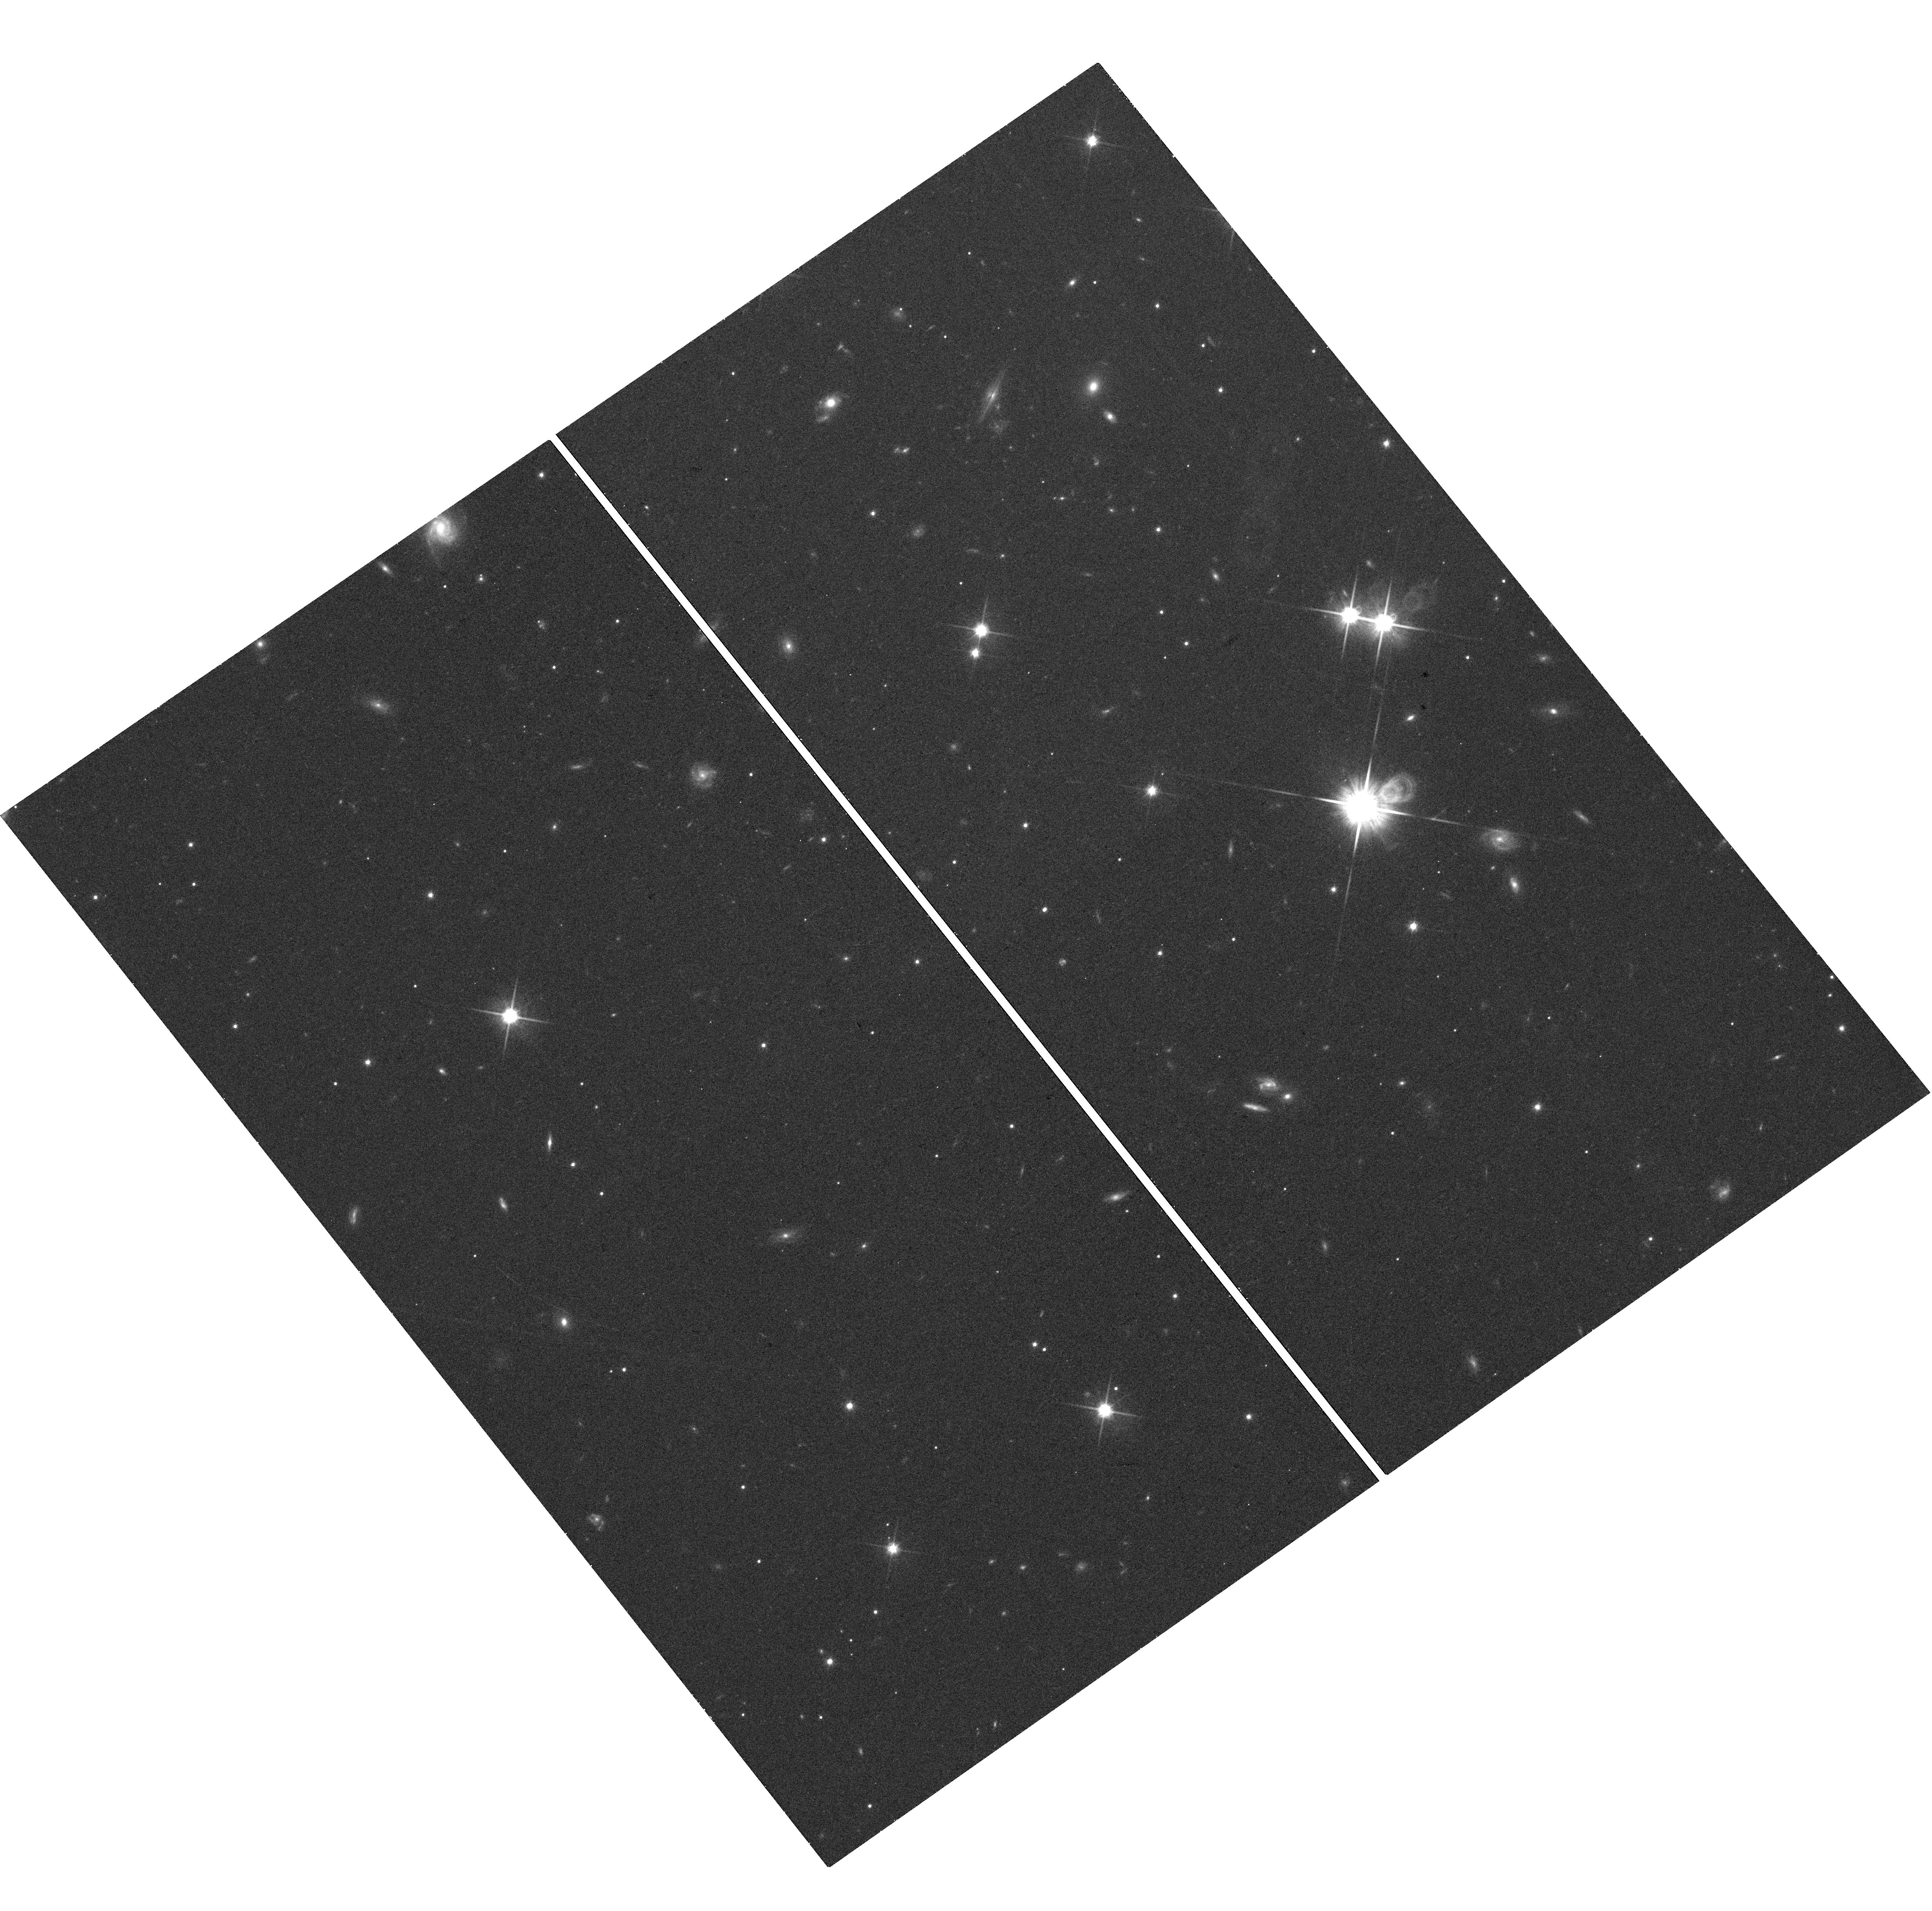
Target: SDSSJ205235.31-160929.8. Instrument: WFC3/UVIS. Filter: F814W. Exposure: 18 min. Observation ID: hst_14220_06_wfc3_uvis_f814w_icvo06

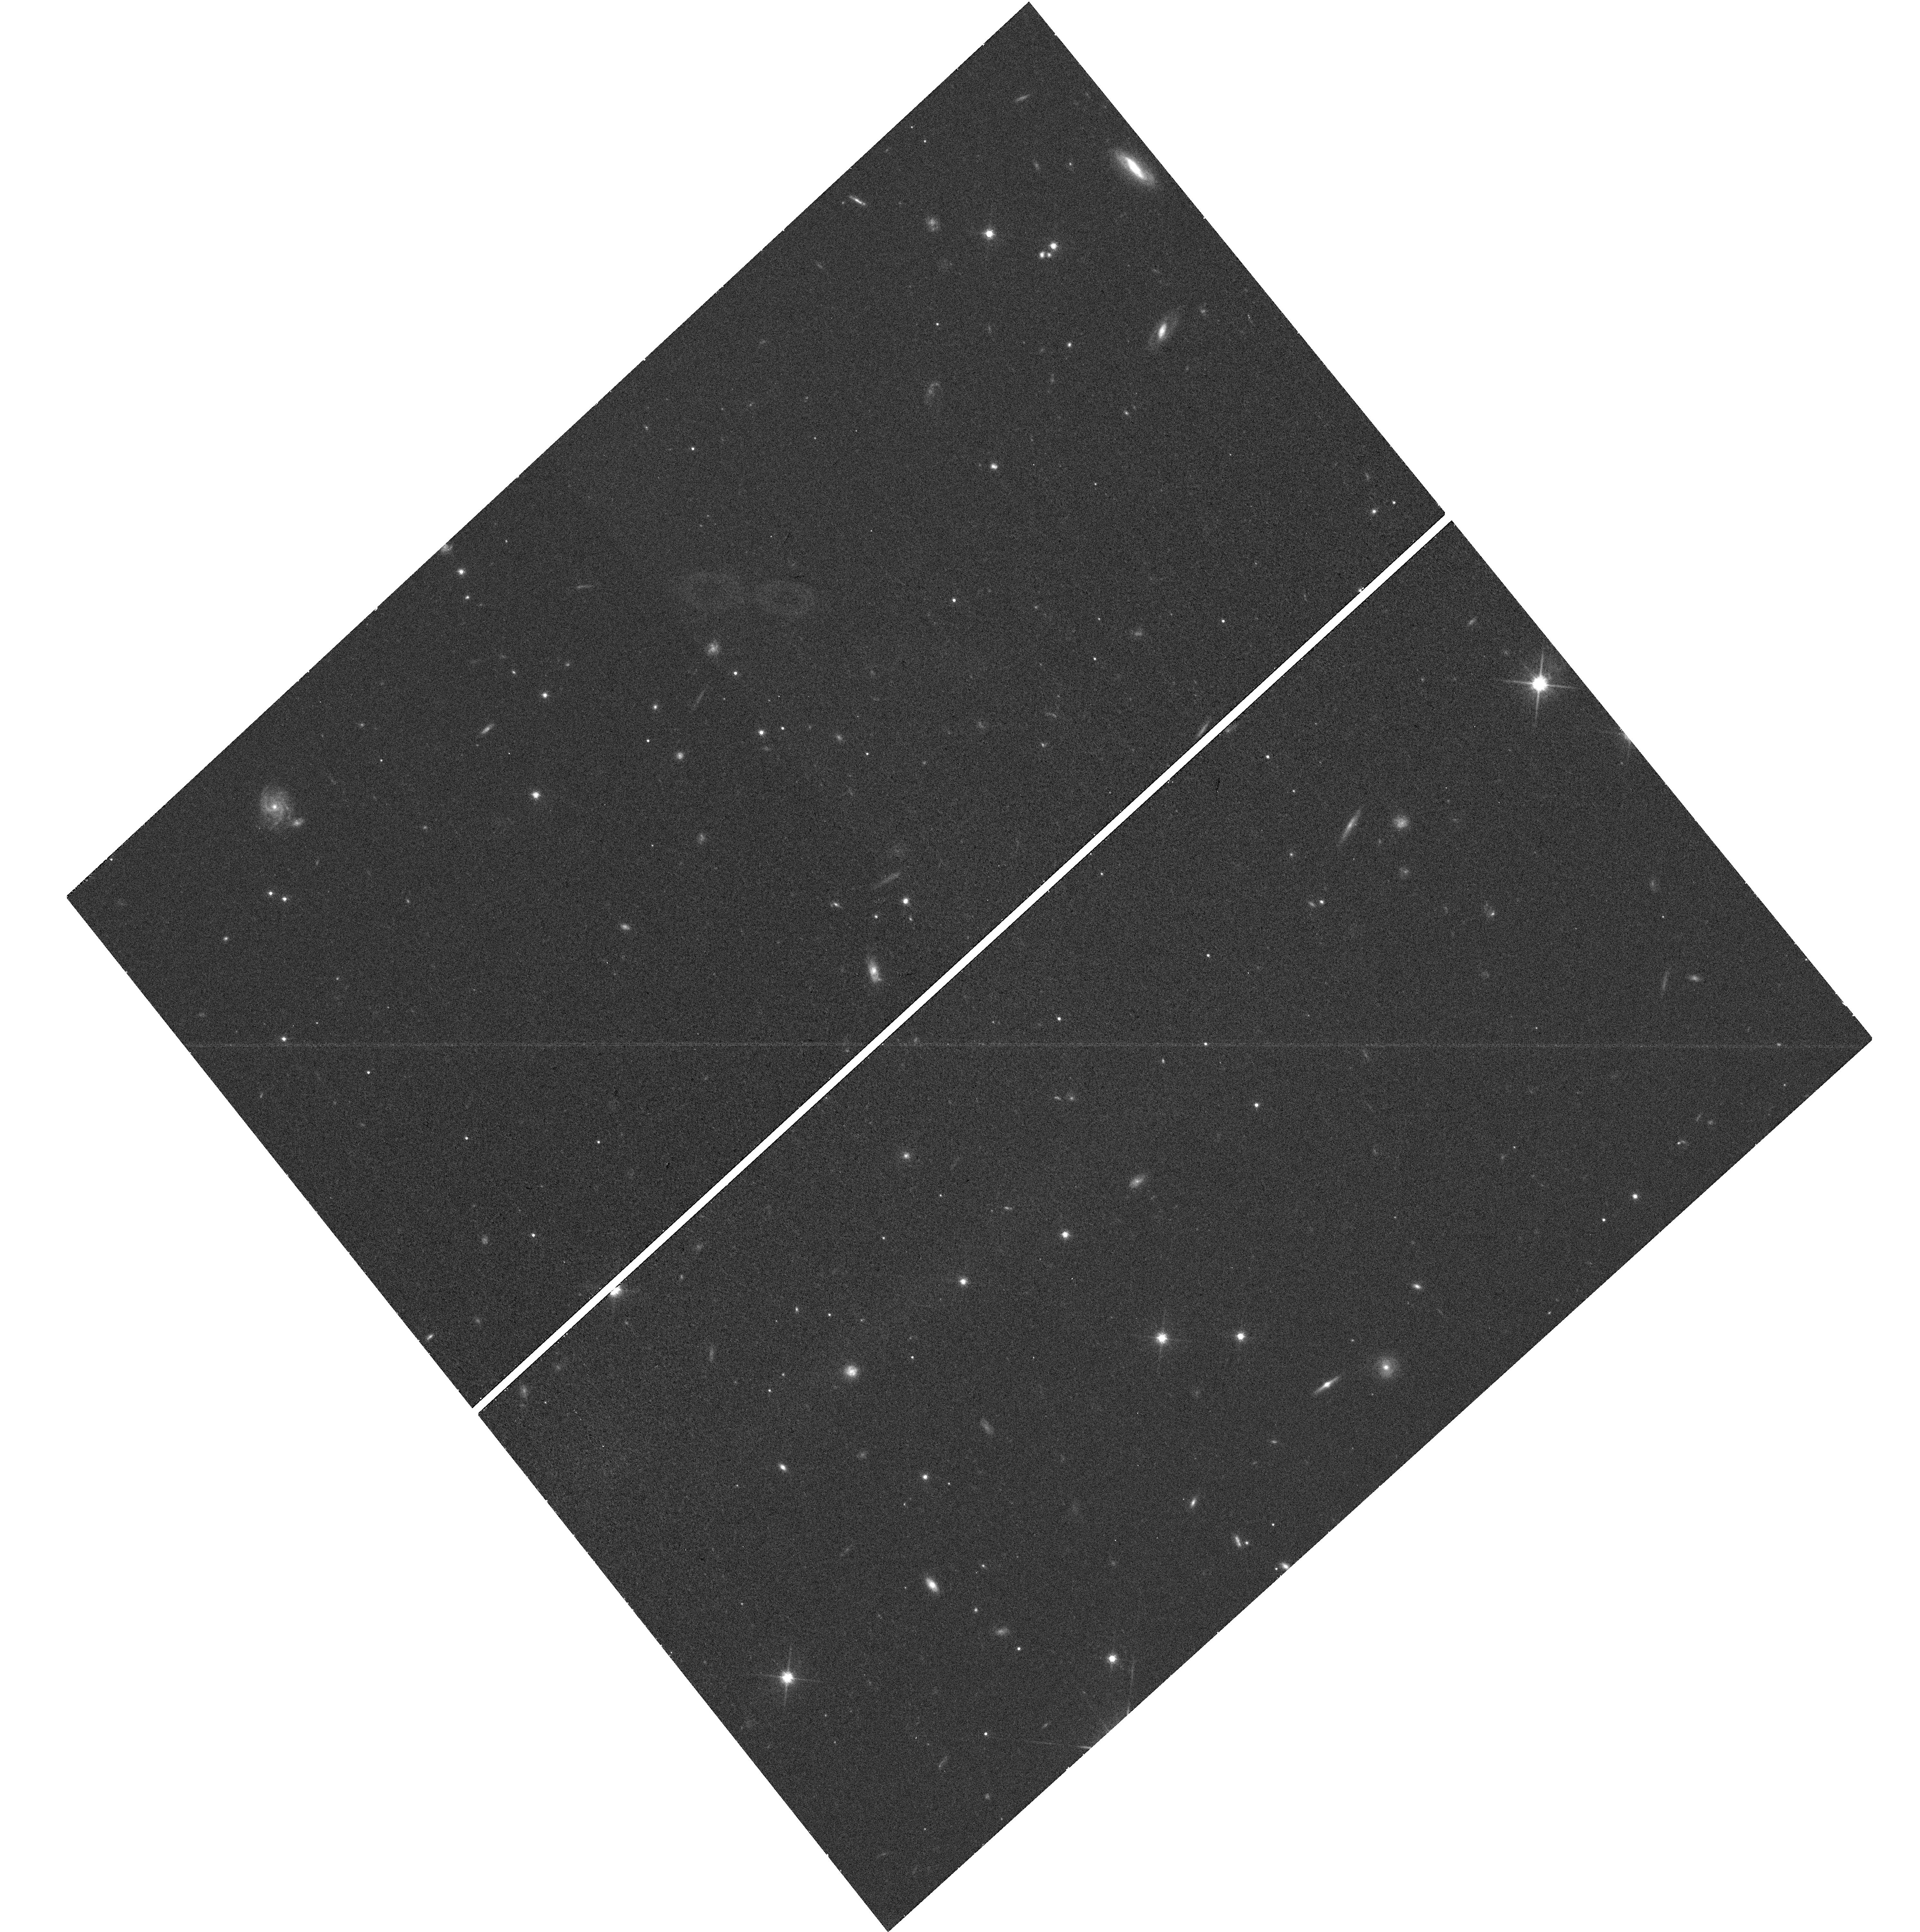
Target: 2MASSWJ1728114+394859. Instrument: WFC3/UVIS. Filter: F814W. Exposure: 19 min. Observation ID: hst_14220_05_wfc3_uvis_f814w_icvo05

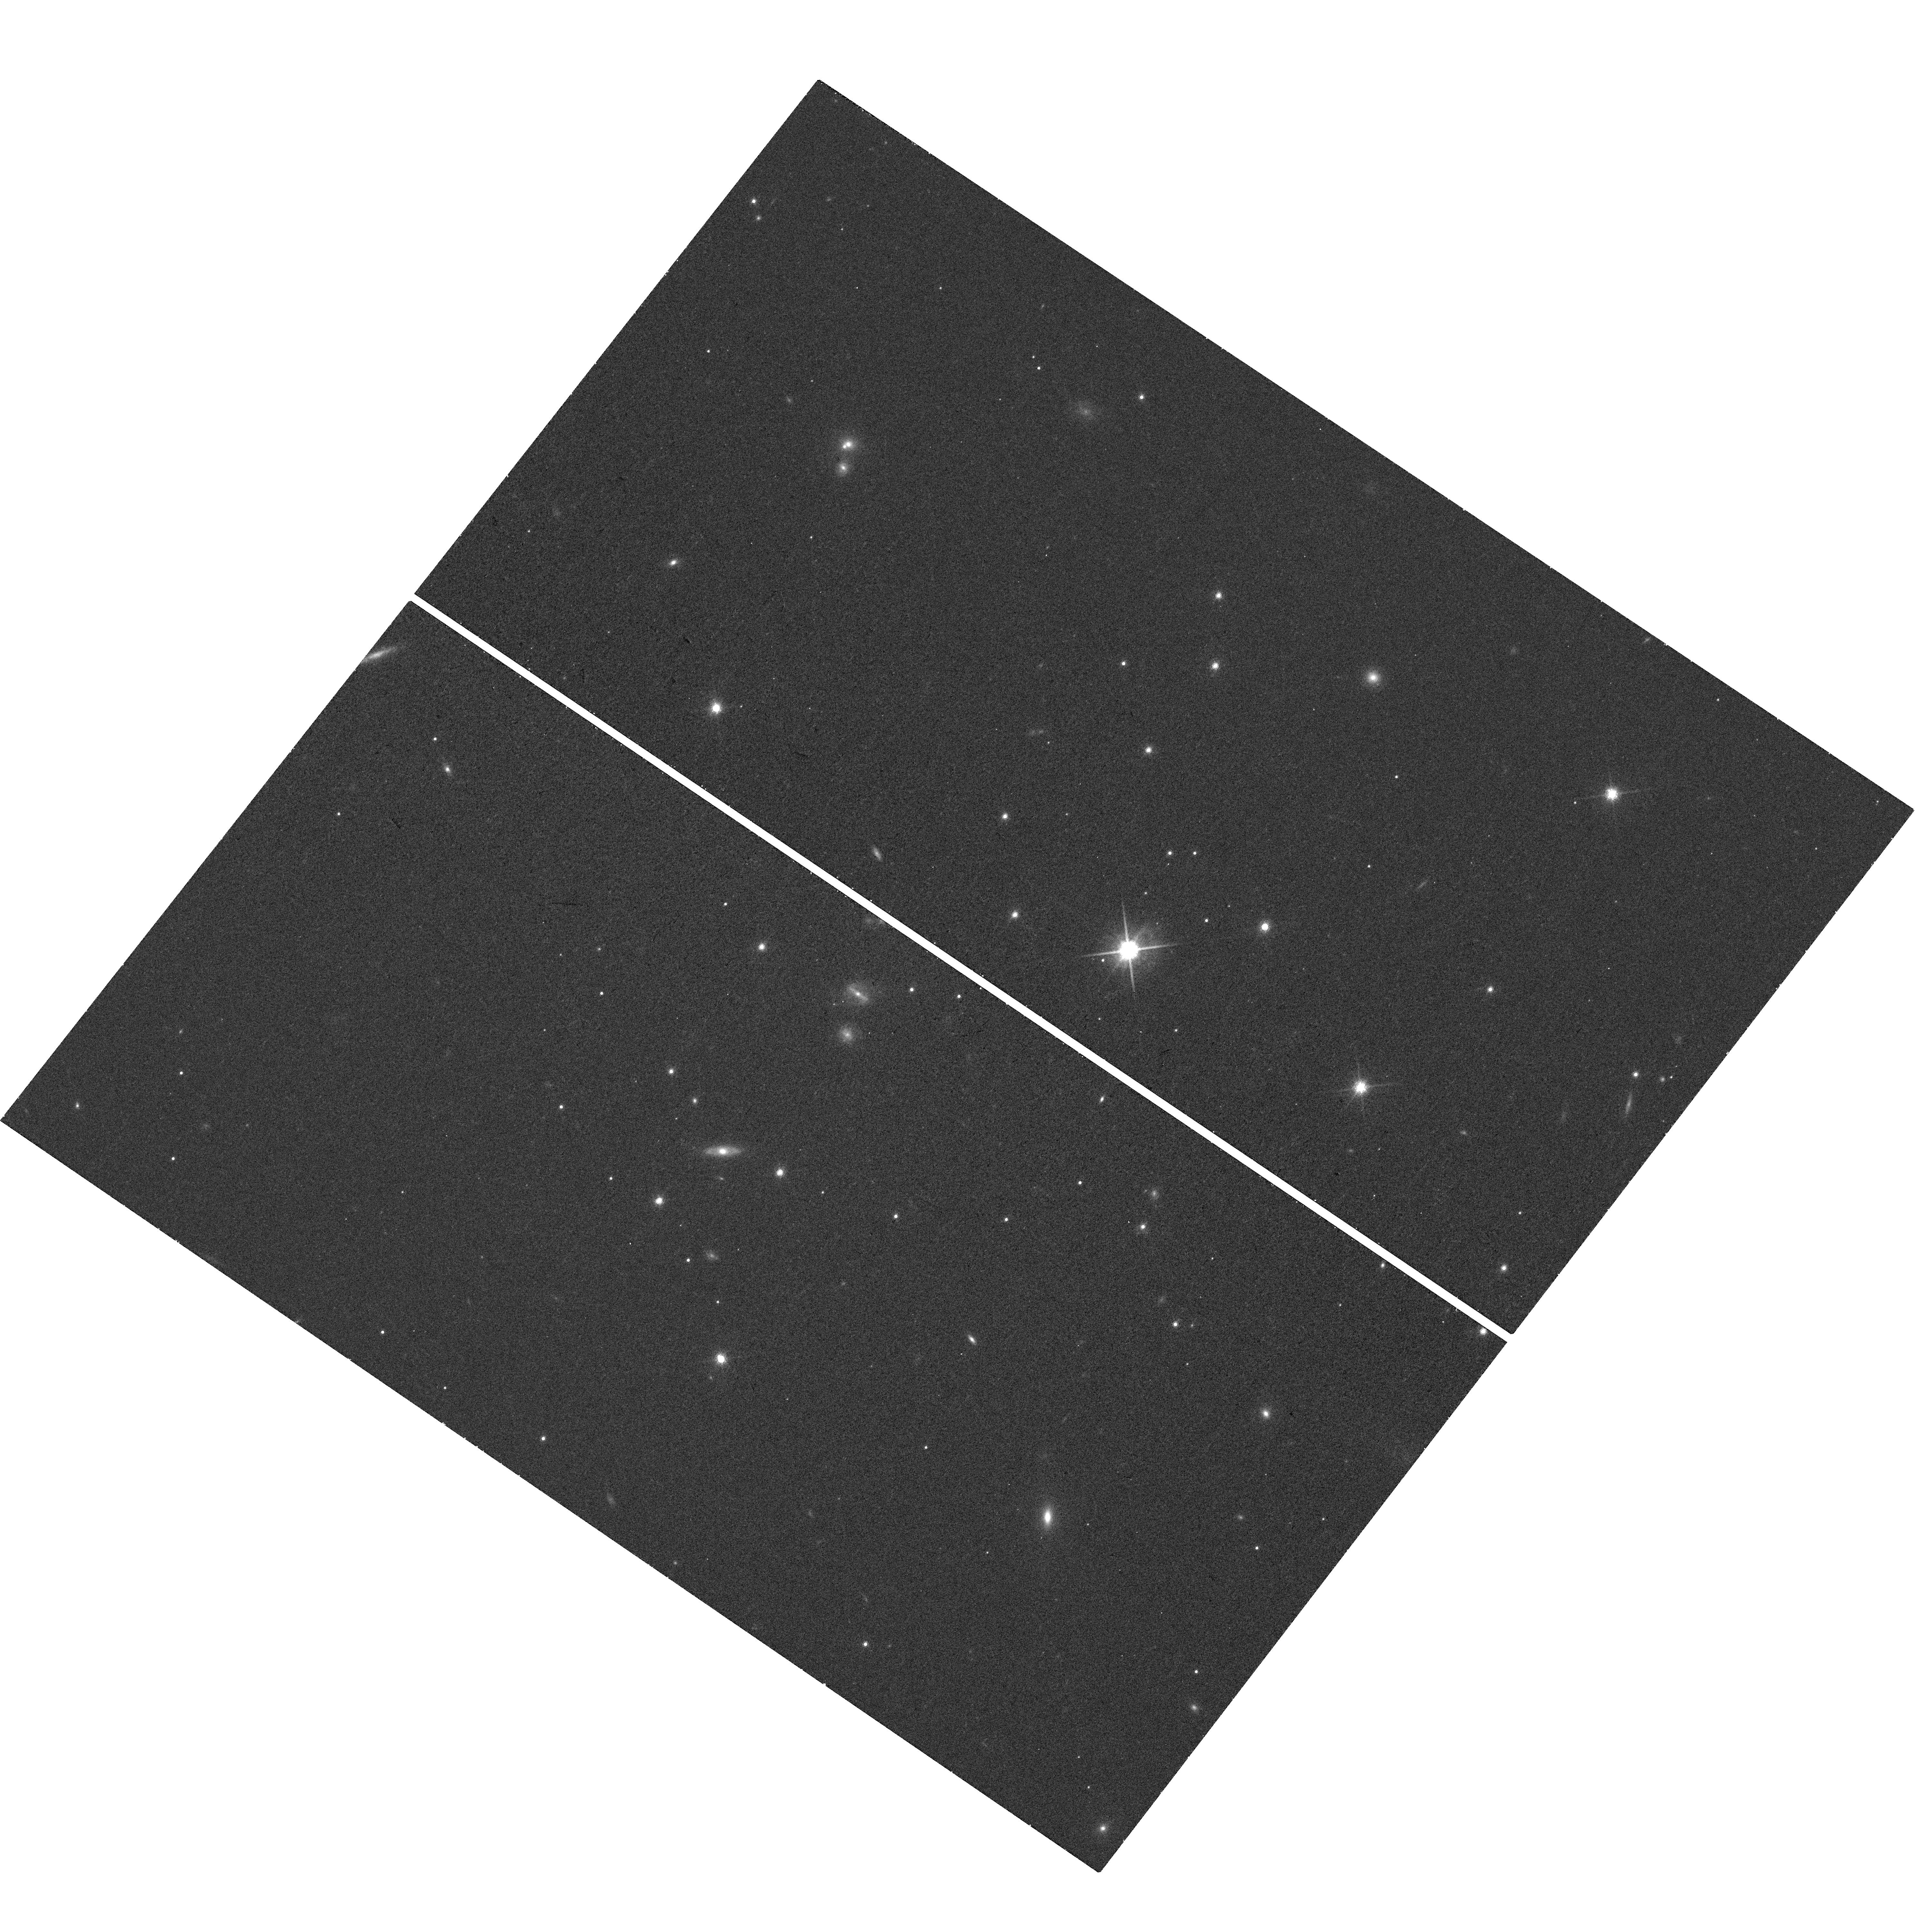
Target: 2MASSIJ2132114+134158. Instrument: WFC3/UVIS. Filter: F850LP. Exposure: 18 min. Observation ID: hst_14220_03_wfc3_uvis_f850lp_icvo03

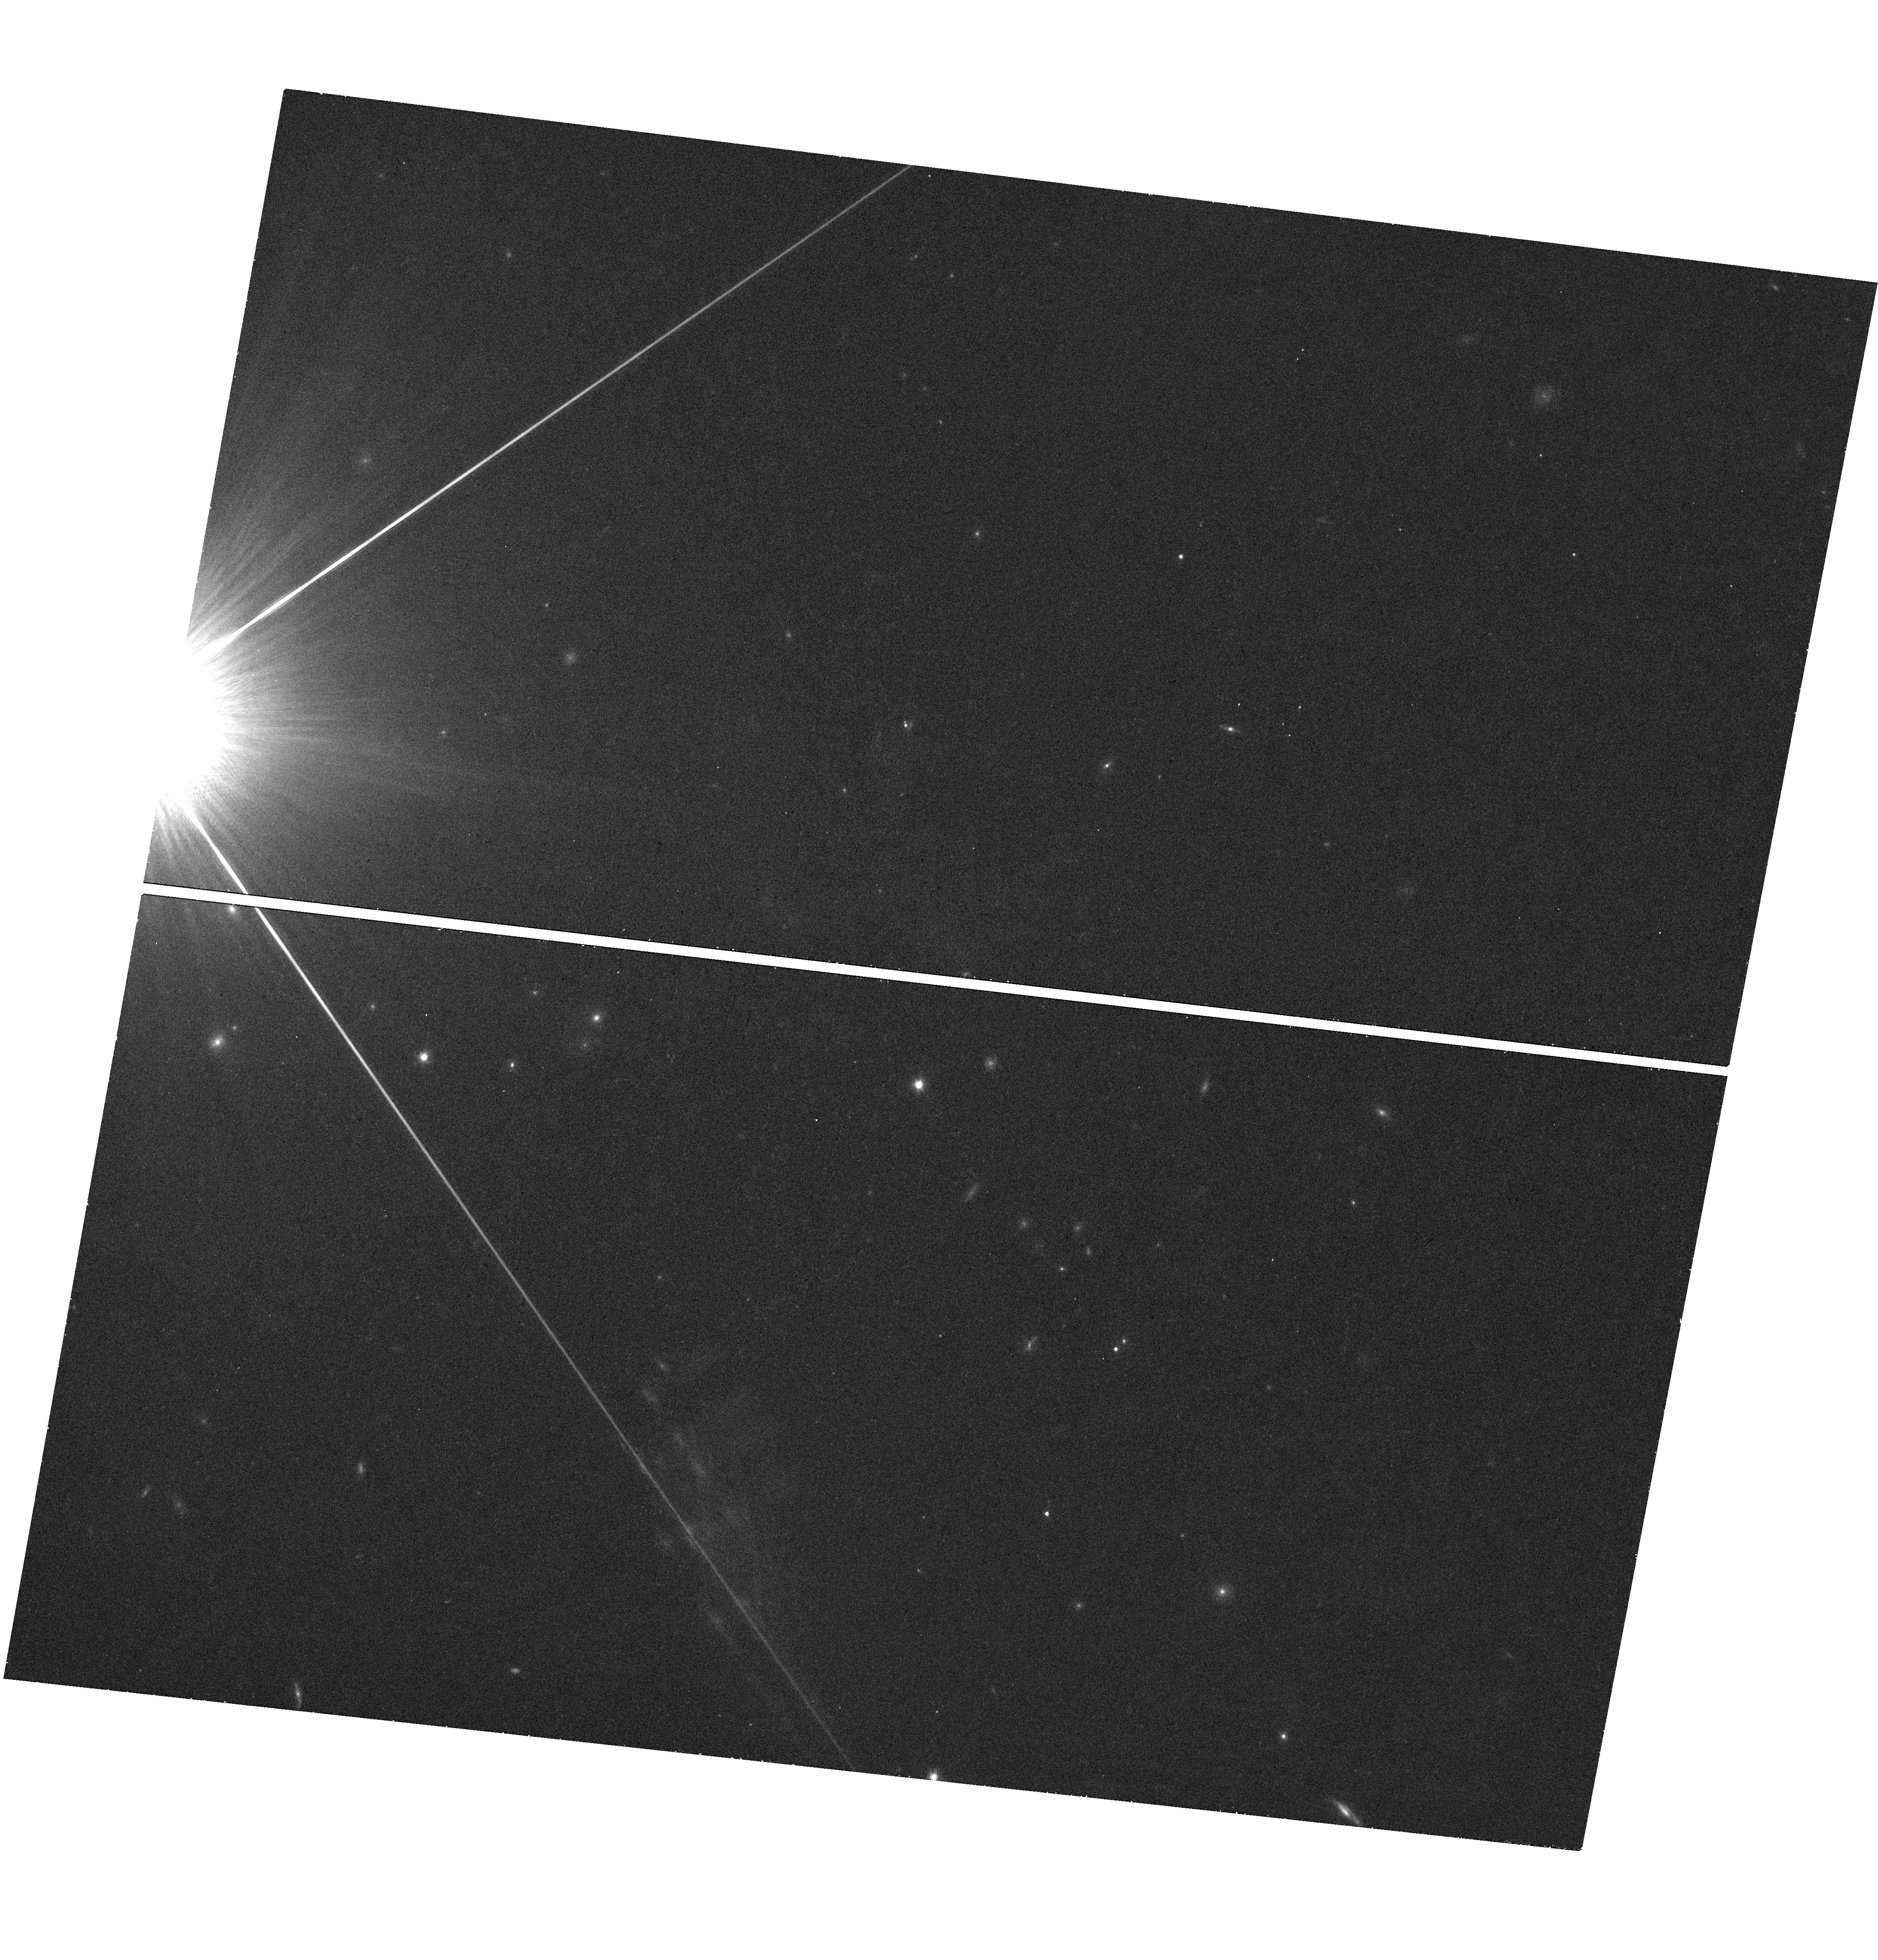
Target: GL417B. Instrument: WFC3/UVIS. Filter: F850LP. Exposure: 19 min. Observation ID: hst_14220_02_wfc3_uvis_f850lp_icvo02

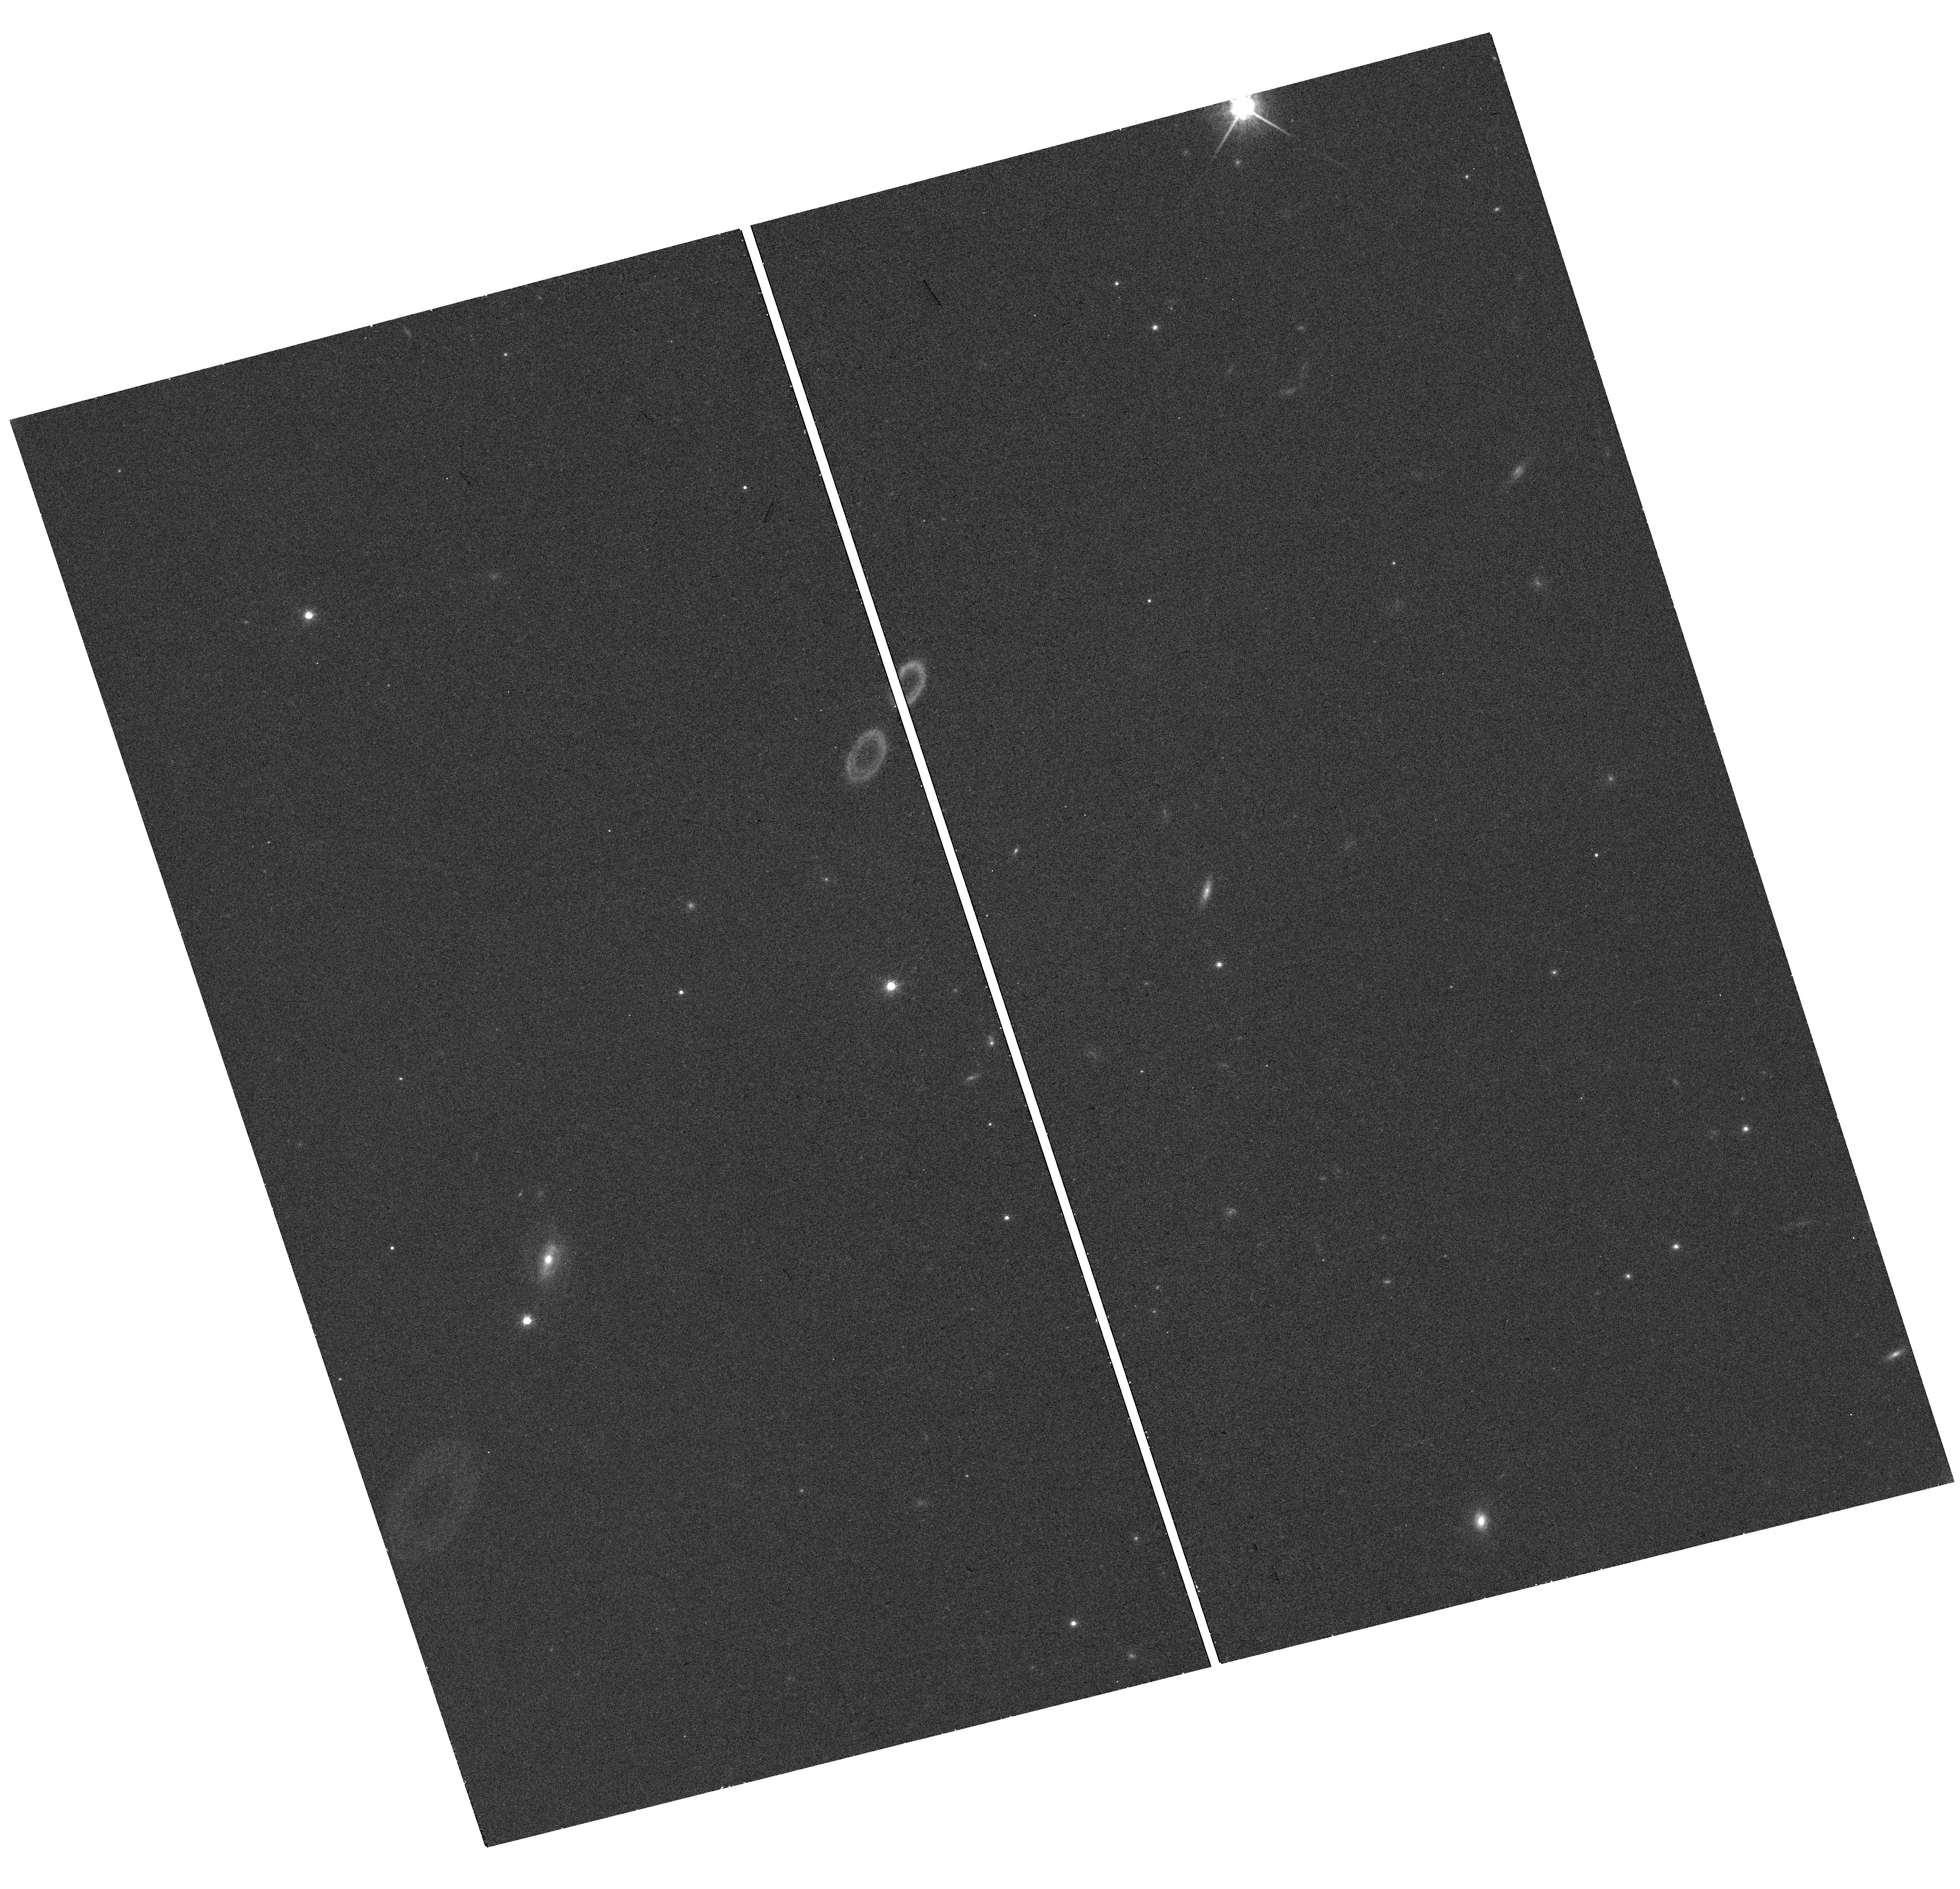
Target: DENIS-PJ225210.73-173013.4. Instrument: WFC3/UVIS. Filter: F850LP. Exposure: 18 min. Observation ID: hst_14220_07_wfc3_uvis_f850lp_icvo07

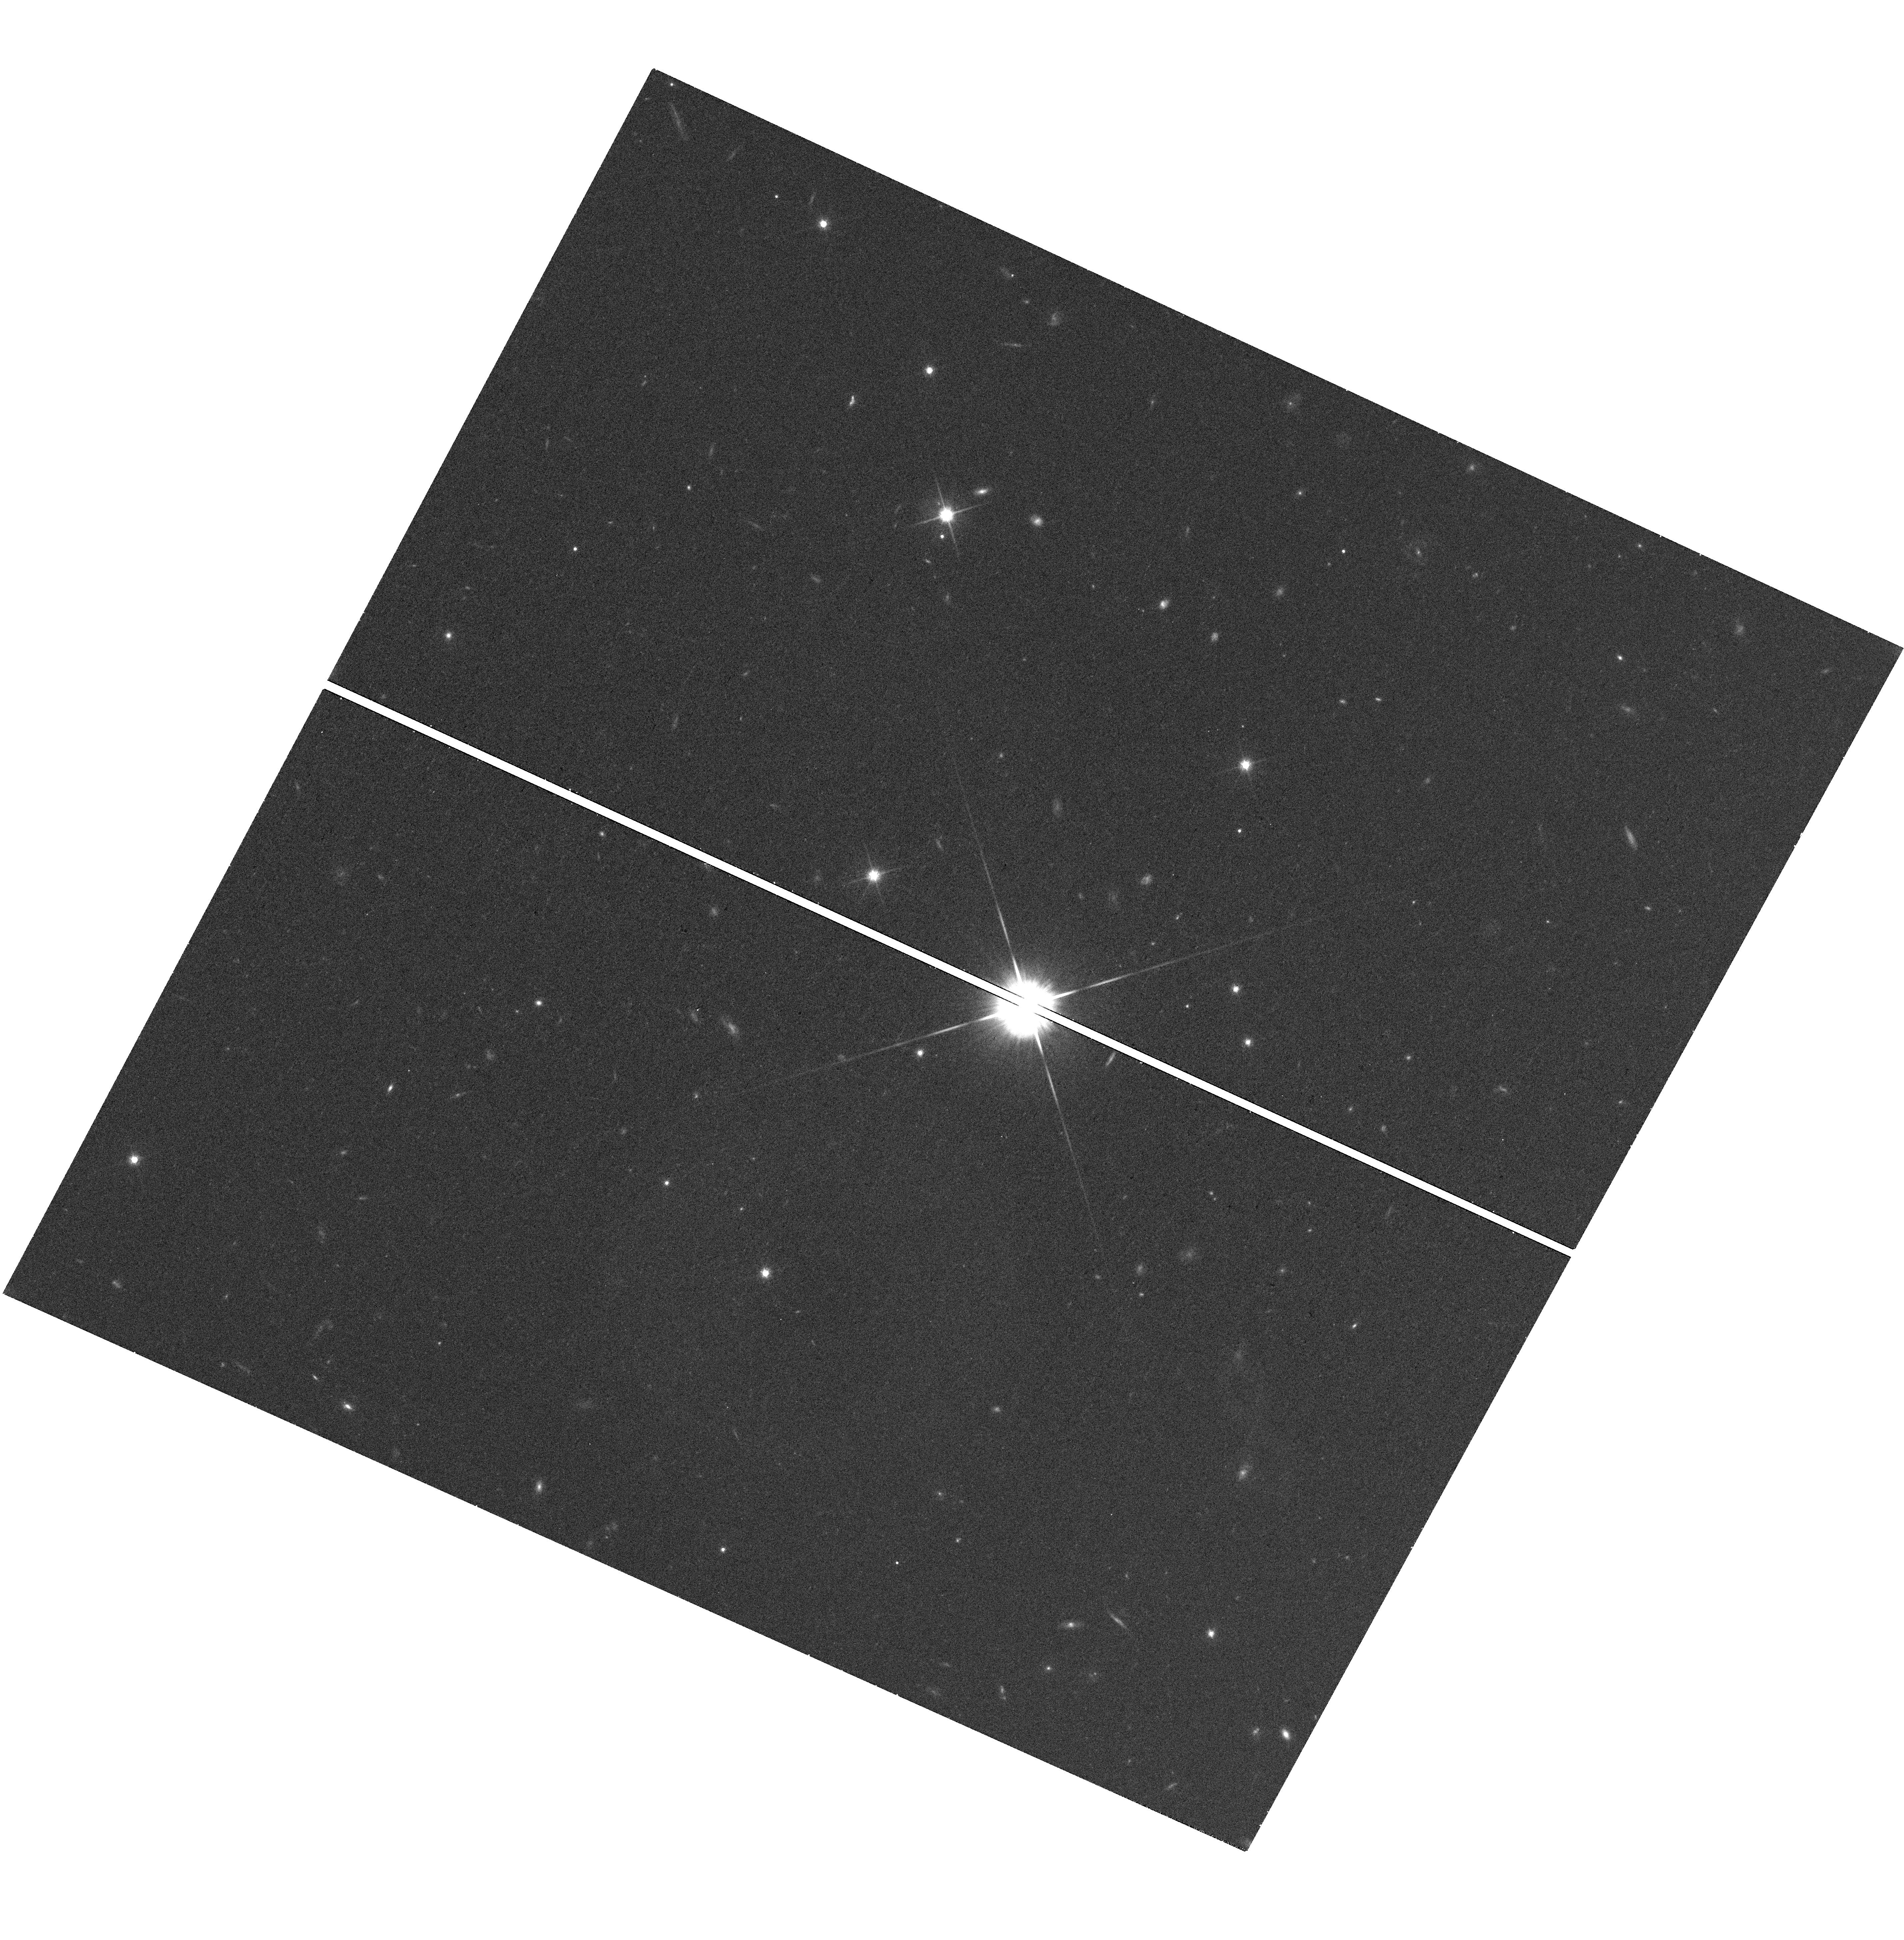
Target: 2MASSWJ0920122+351742. Instrument: WFC3/UVIS. Filter: F814W. Exposure: 19 min. Observation ID: hst_14220_04_wfc3_uvis_f814w_icvo04

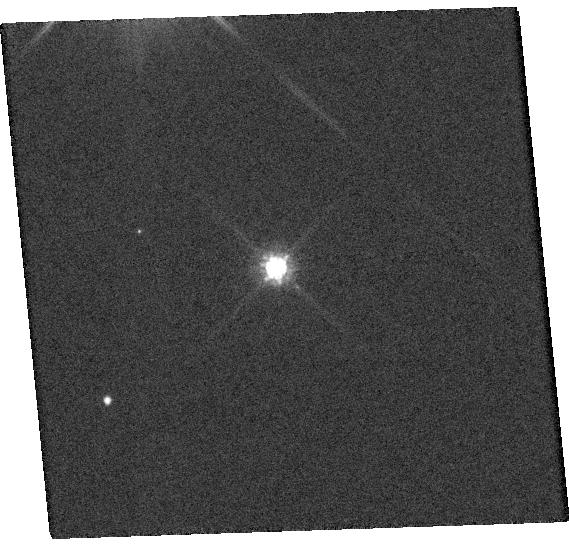
Target: DENIS-PJ063001.4-184014. Instrument: WFC3/UVIS. Filter: F814W. Exposure: 10 min. Observation ID: hst_14220_08_wfc3_uvis_f814w_icvo08

Mapping the Substellar Mass-Luminosity Relation Down to the L/T Transition (PI: Dupuy, Trent J.)

Substellar models underpin our theoretical understanding of brown dwarfs and gas-giant exoplanets, so assessing their accuracy is paramount. The past several years have seen progress in testing models thanks to a growing number of dynamical (total) masses for brown dwarf binaries determined via (relative) orbit monitoring from ground-based AO. However, the strongest tests of models require individual masses, particularly for calibrating the mass-luminosity relation. This is poorly constrained over the range of spectral types most influenced by clouds (mid-L to early-T). Given the observed prevalence of clouds in the atmospheres of directly imaged planets, testing models at such temperatures is crucial. We propose a 3-year program to obtain individual masses for a sample of 11 substellar binaries. Our proposal builds on nearly a decade of orbital monitoring from the ground to measure dynamical total masses. Our goal is thus to measure precise mass ratios, utilizing HST's unique wide-field, high-angular resolution astrometric capabilities. We will obtain WFC3-UVIS images capturing our targets and numerous reference stars so that we can measure the relative amount of orbital motion in each component to determine mass ratios. Three of our targets have I-band photocenter orbits measured at USNO and VLT and thus only require one epoch of resolved I-band imaging to unlock individual masses. We will use this first large sample of substellar individual masses to map out the mass-luminosity relation over a wide range of temperatures (1000-2000 K) including the L/T transition. This will become a touchstone sample for tests of ultracool atmospheric models in the era of JWST.